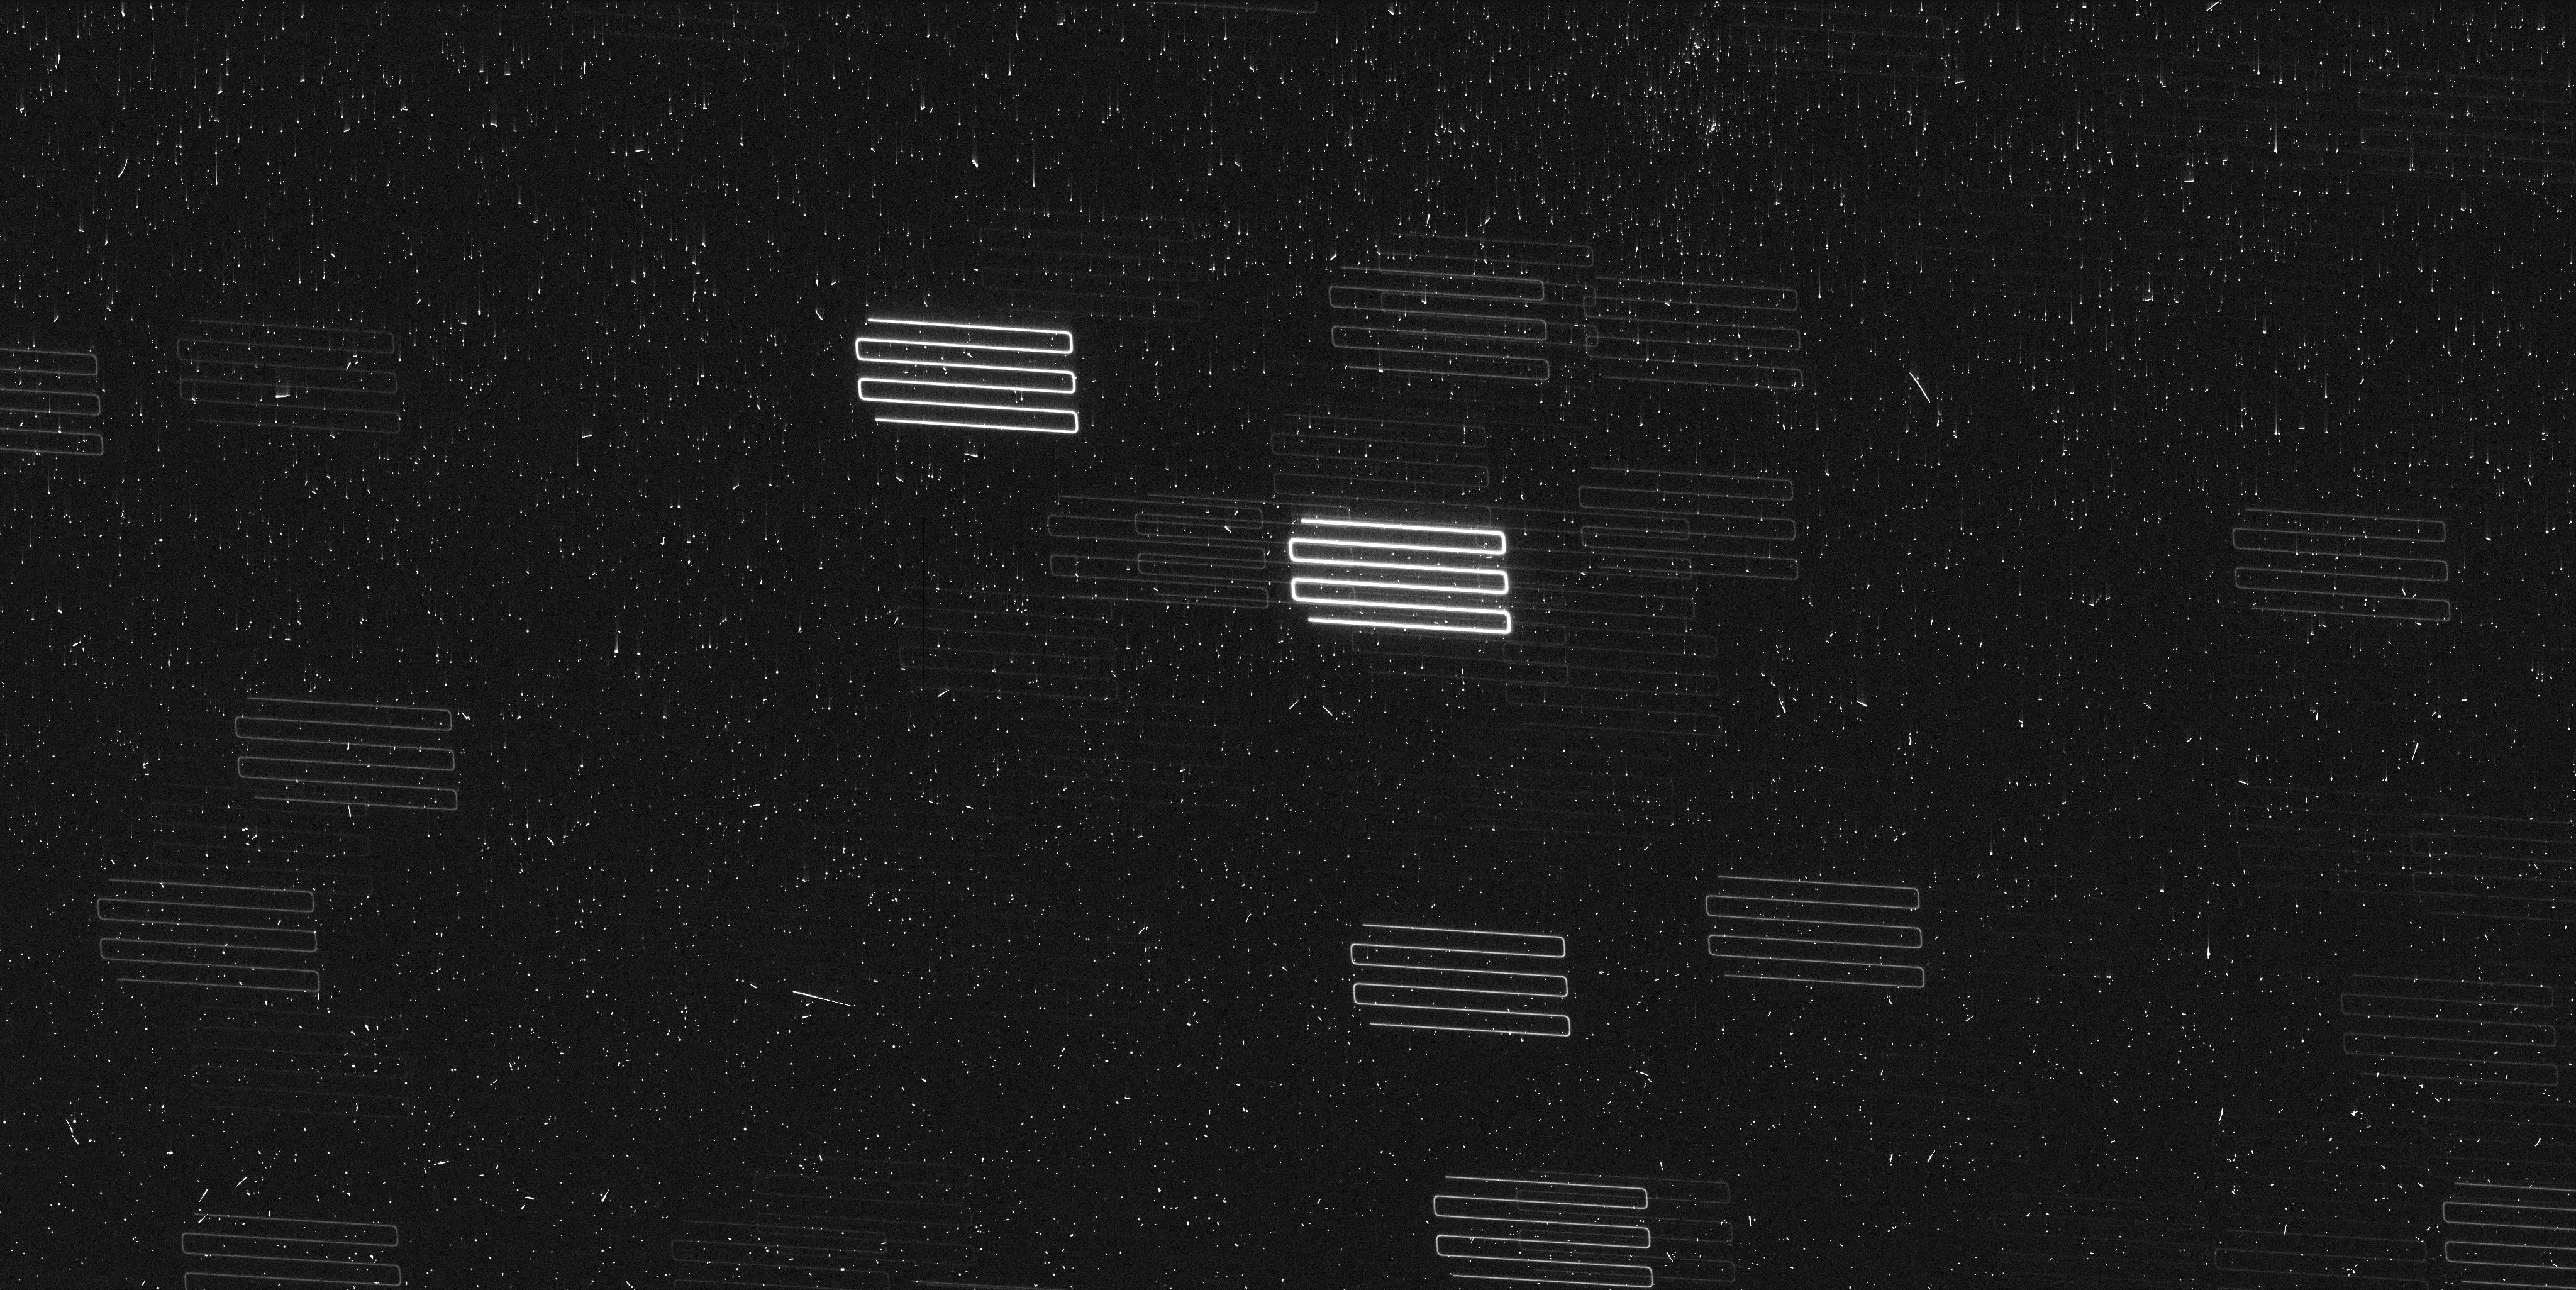
Target: PROXIMA-CENTAURI-TIME. Instrument: WFC3/UVIS. Filter: F467M. Exposure: 7 min. Observation ID: iewo02clq

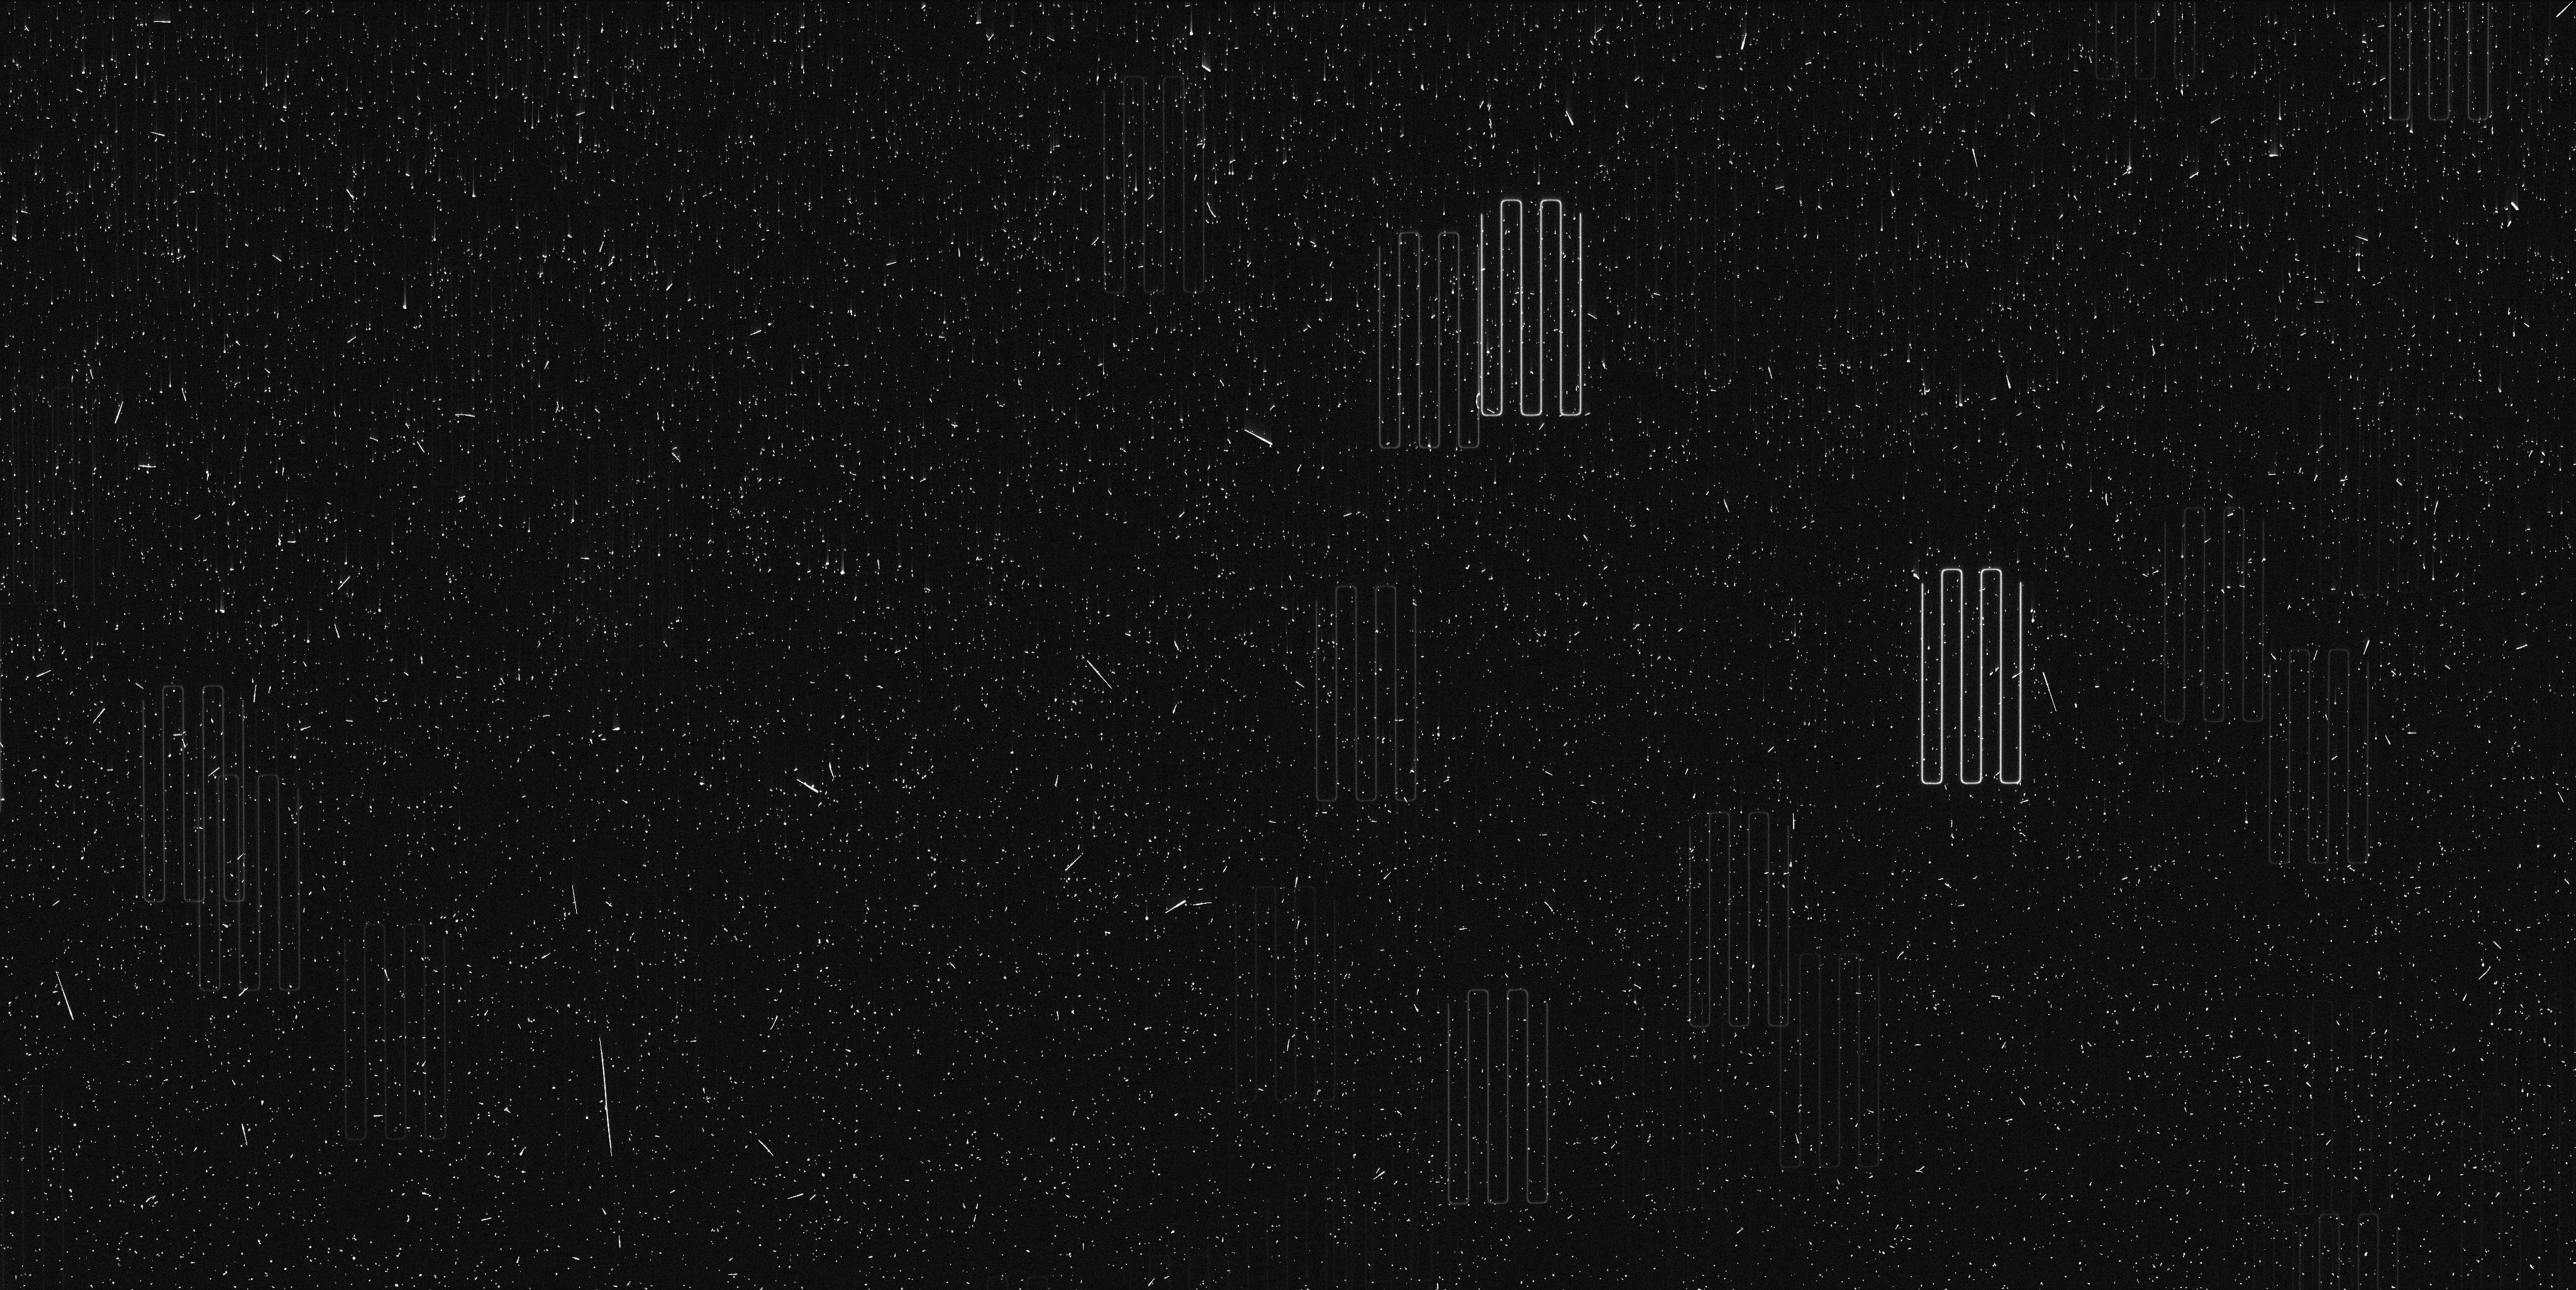
Target: PROXIMA-CENTAURI-TIME. Instrument: WFC3/UVIS. Filter: F467M. Exposure: 7 min. Observation ID: iewo01mwq

Astrometric signature of a Second Planet in Proxima (PI: Bedin, Luigi R.)

Proxima Centauri is the closest star to the Sun and the closest known exo-planetary system to Earth. It is therefore a key benchmark for detailed investigations of multi-planet system architecture, particularly for low mass stars. Recent ground-based radial velocity campaigns indicate the presence of at least one --and possibly a second-- exo-planet orbiting Proxima Centauri. To test the multi-planet configuration of this system, we propose to use HST in spatial-scanning mode to obtain the most precise relative astrometry for Proxima Centauri to date (~20 micro-arc-seconds). The proposed sequence of six (6) epochs of observations over three (3) years will unambiguously detect the astrometric perturbation of Proxima Centauri induced by the hypothesized planet c, and constrain that planet's orbital geometry and mass.